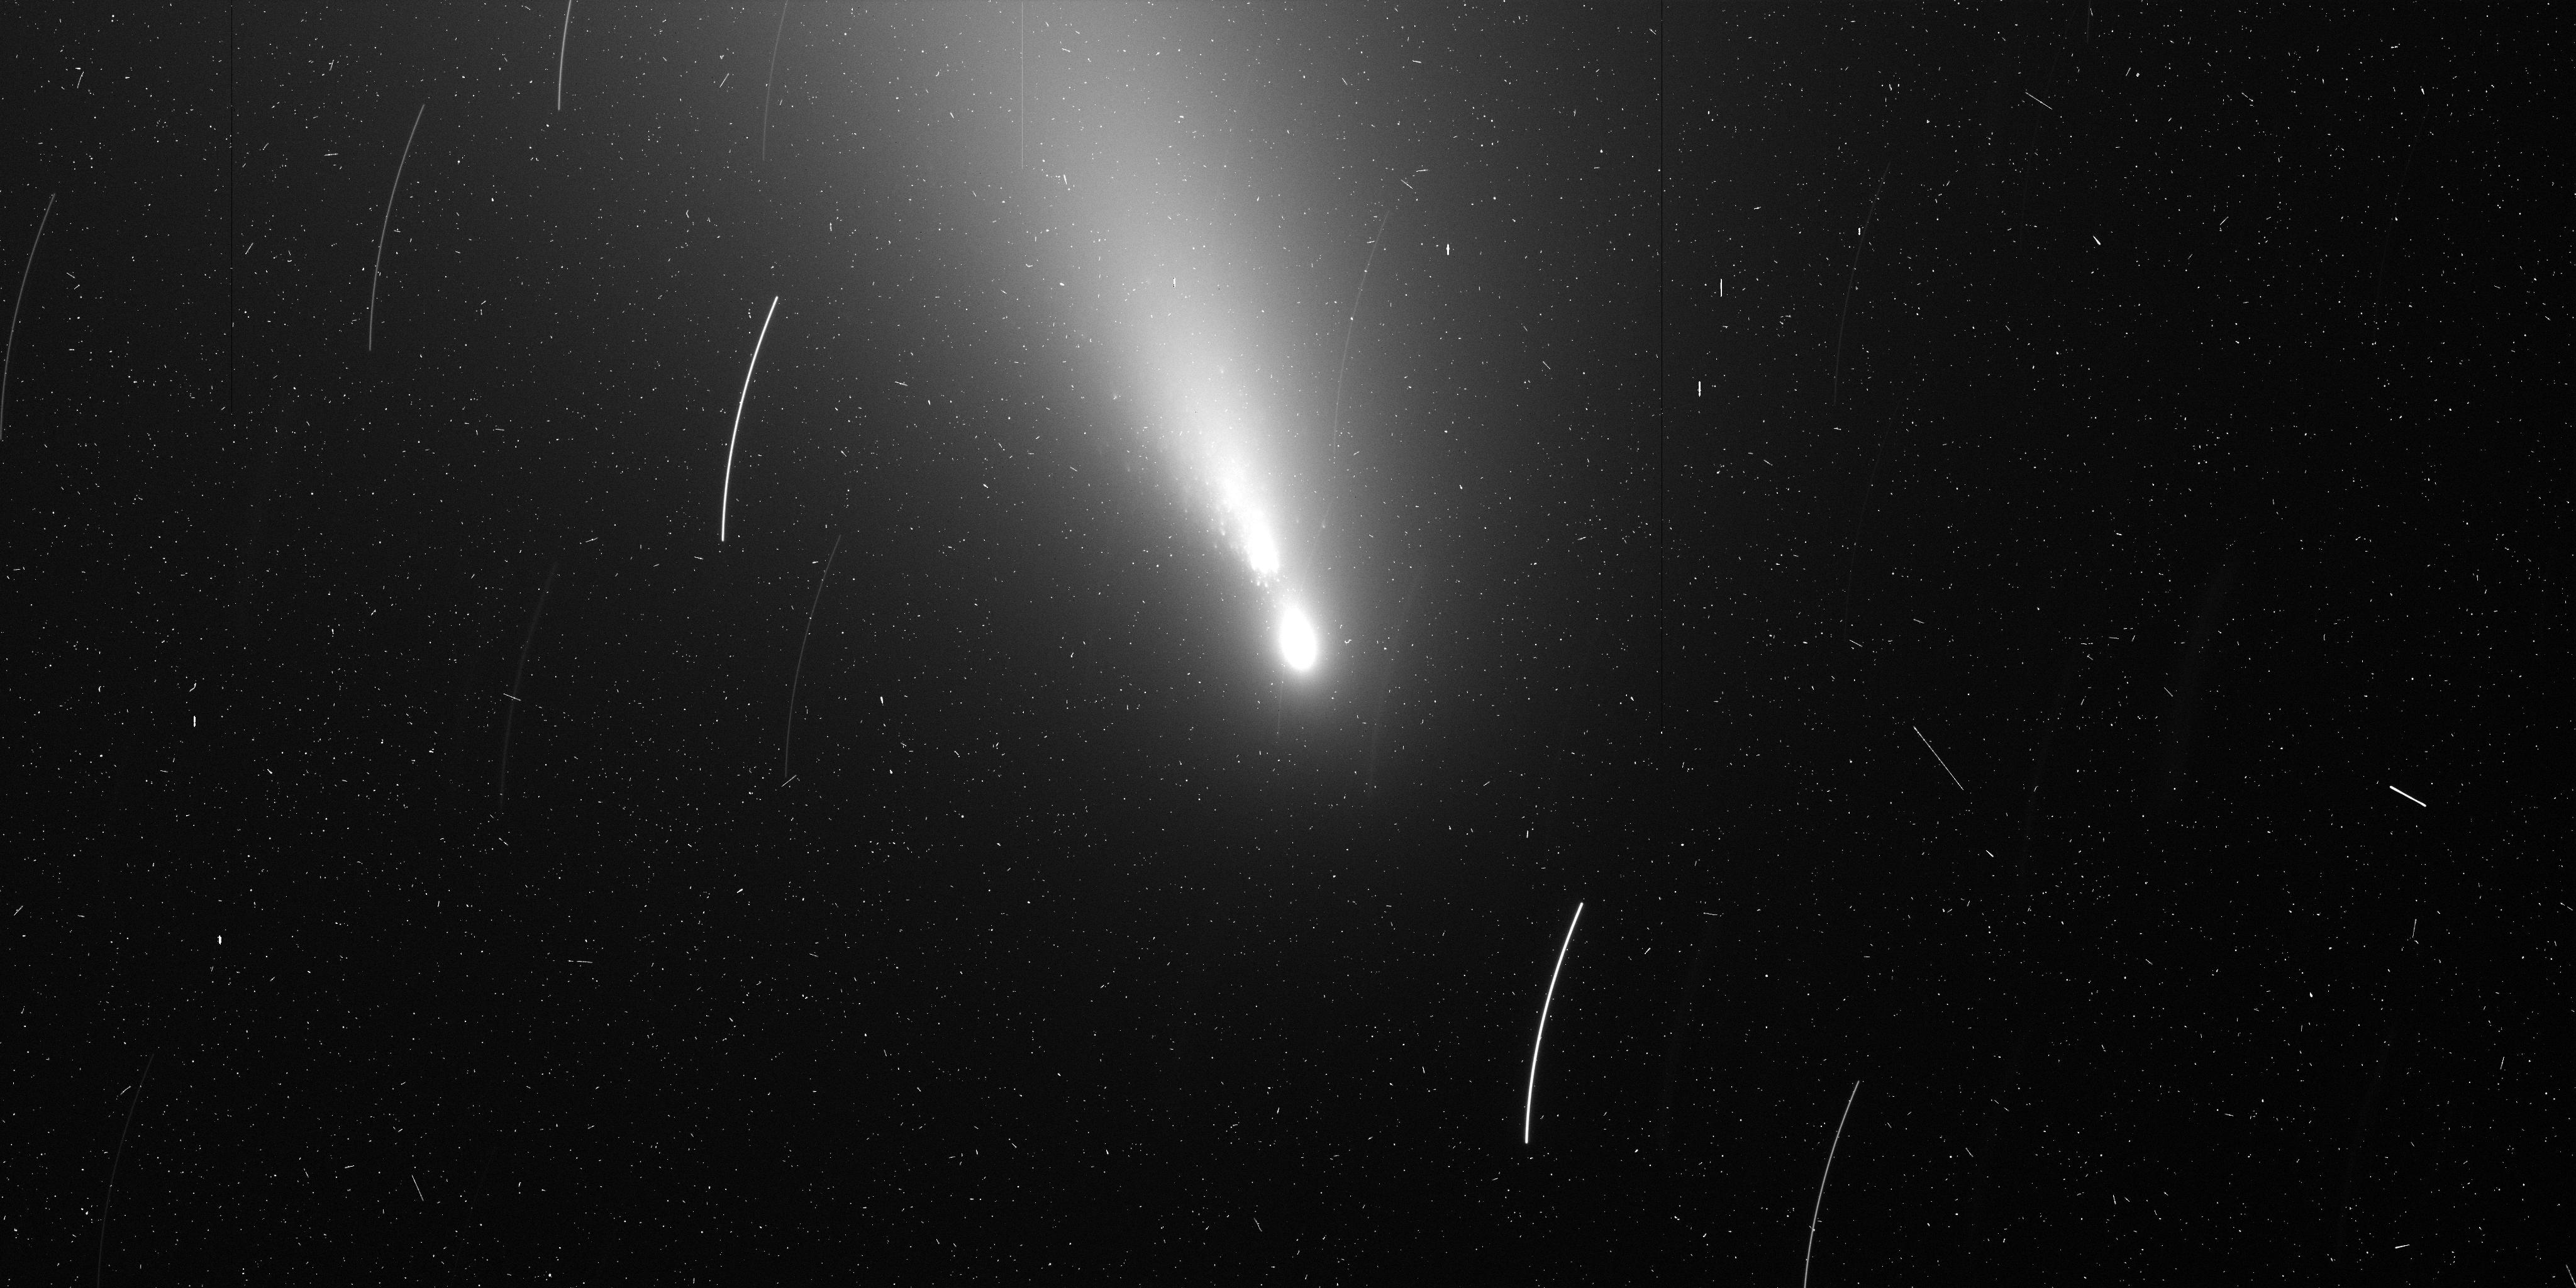
Target: 73P-SW3-B
Instrument: ACS/WFC
Filter: F606W
Exposure: 7 min
Observation ID: j9ms06jqq

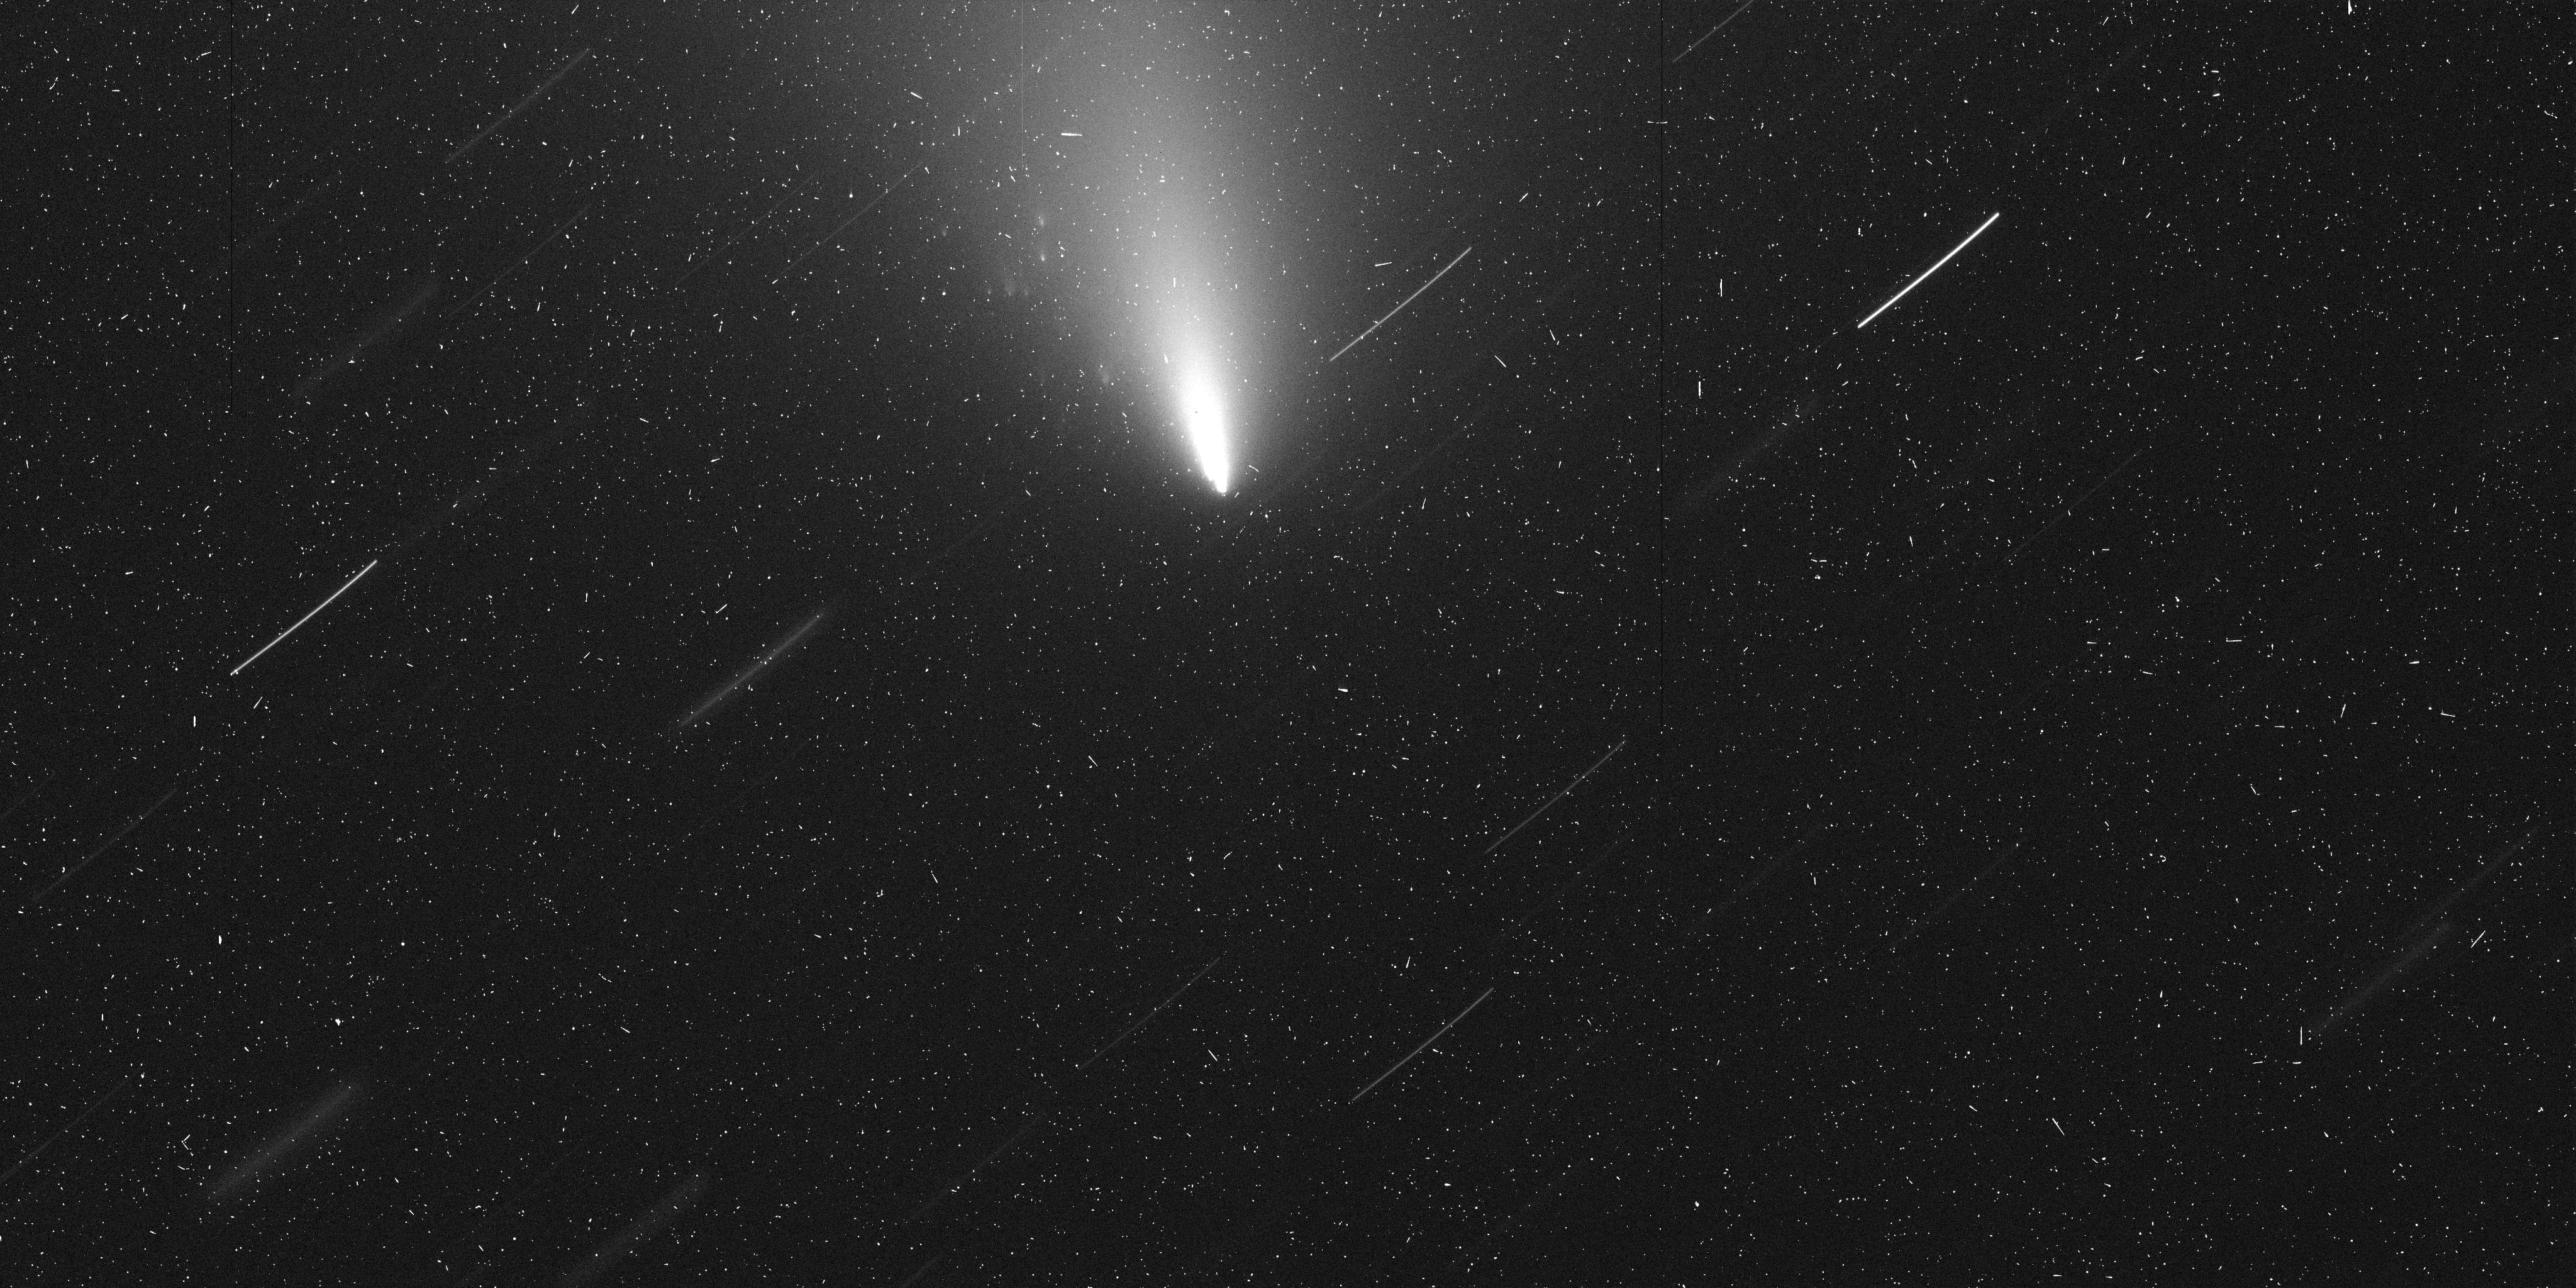
Target: 73P-SW3-G
Instrument: ACS/WFC
Filter: F606W
Exposure: 7 min
Observation ID: j9ms03aqq

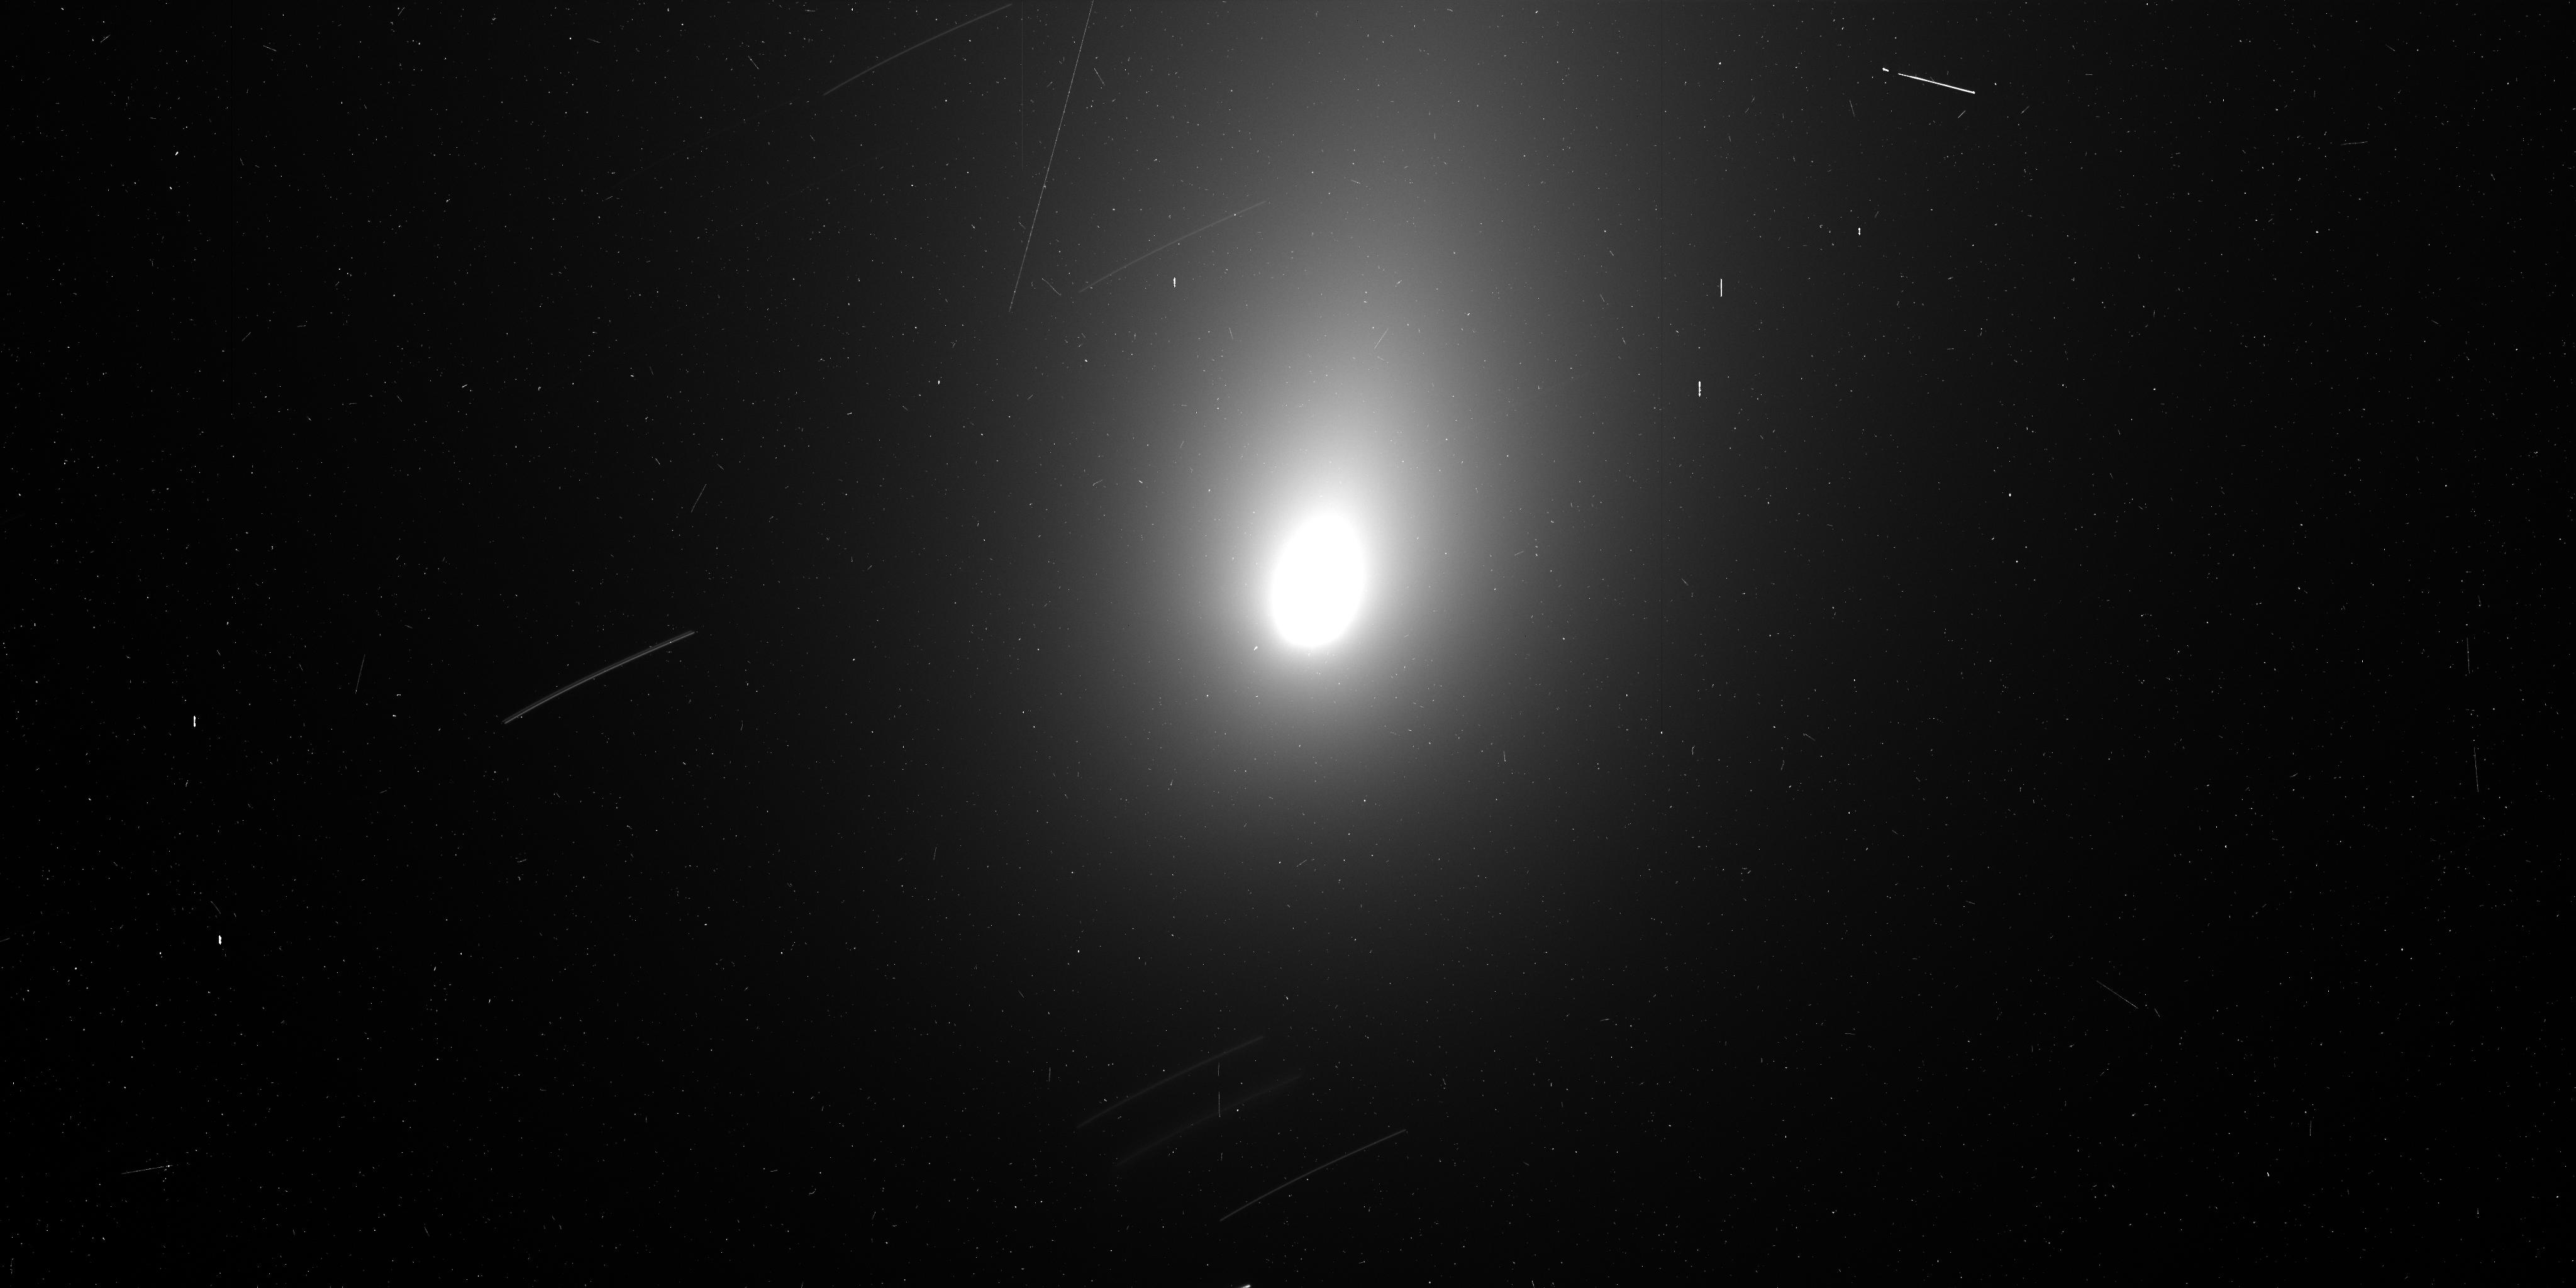
Target: 73P-SW3-C
Instrument: ACS/WFC
Filter: F606W
Exposure: 7 min
Observation ID: j9ms02ayq

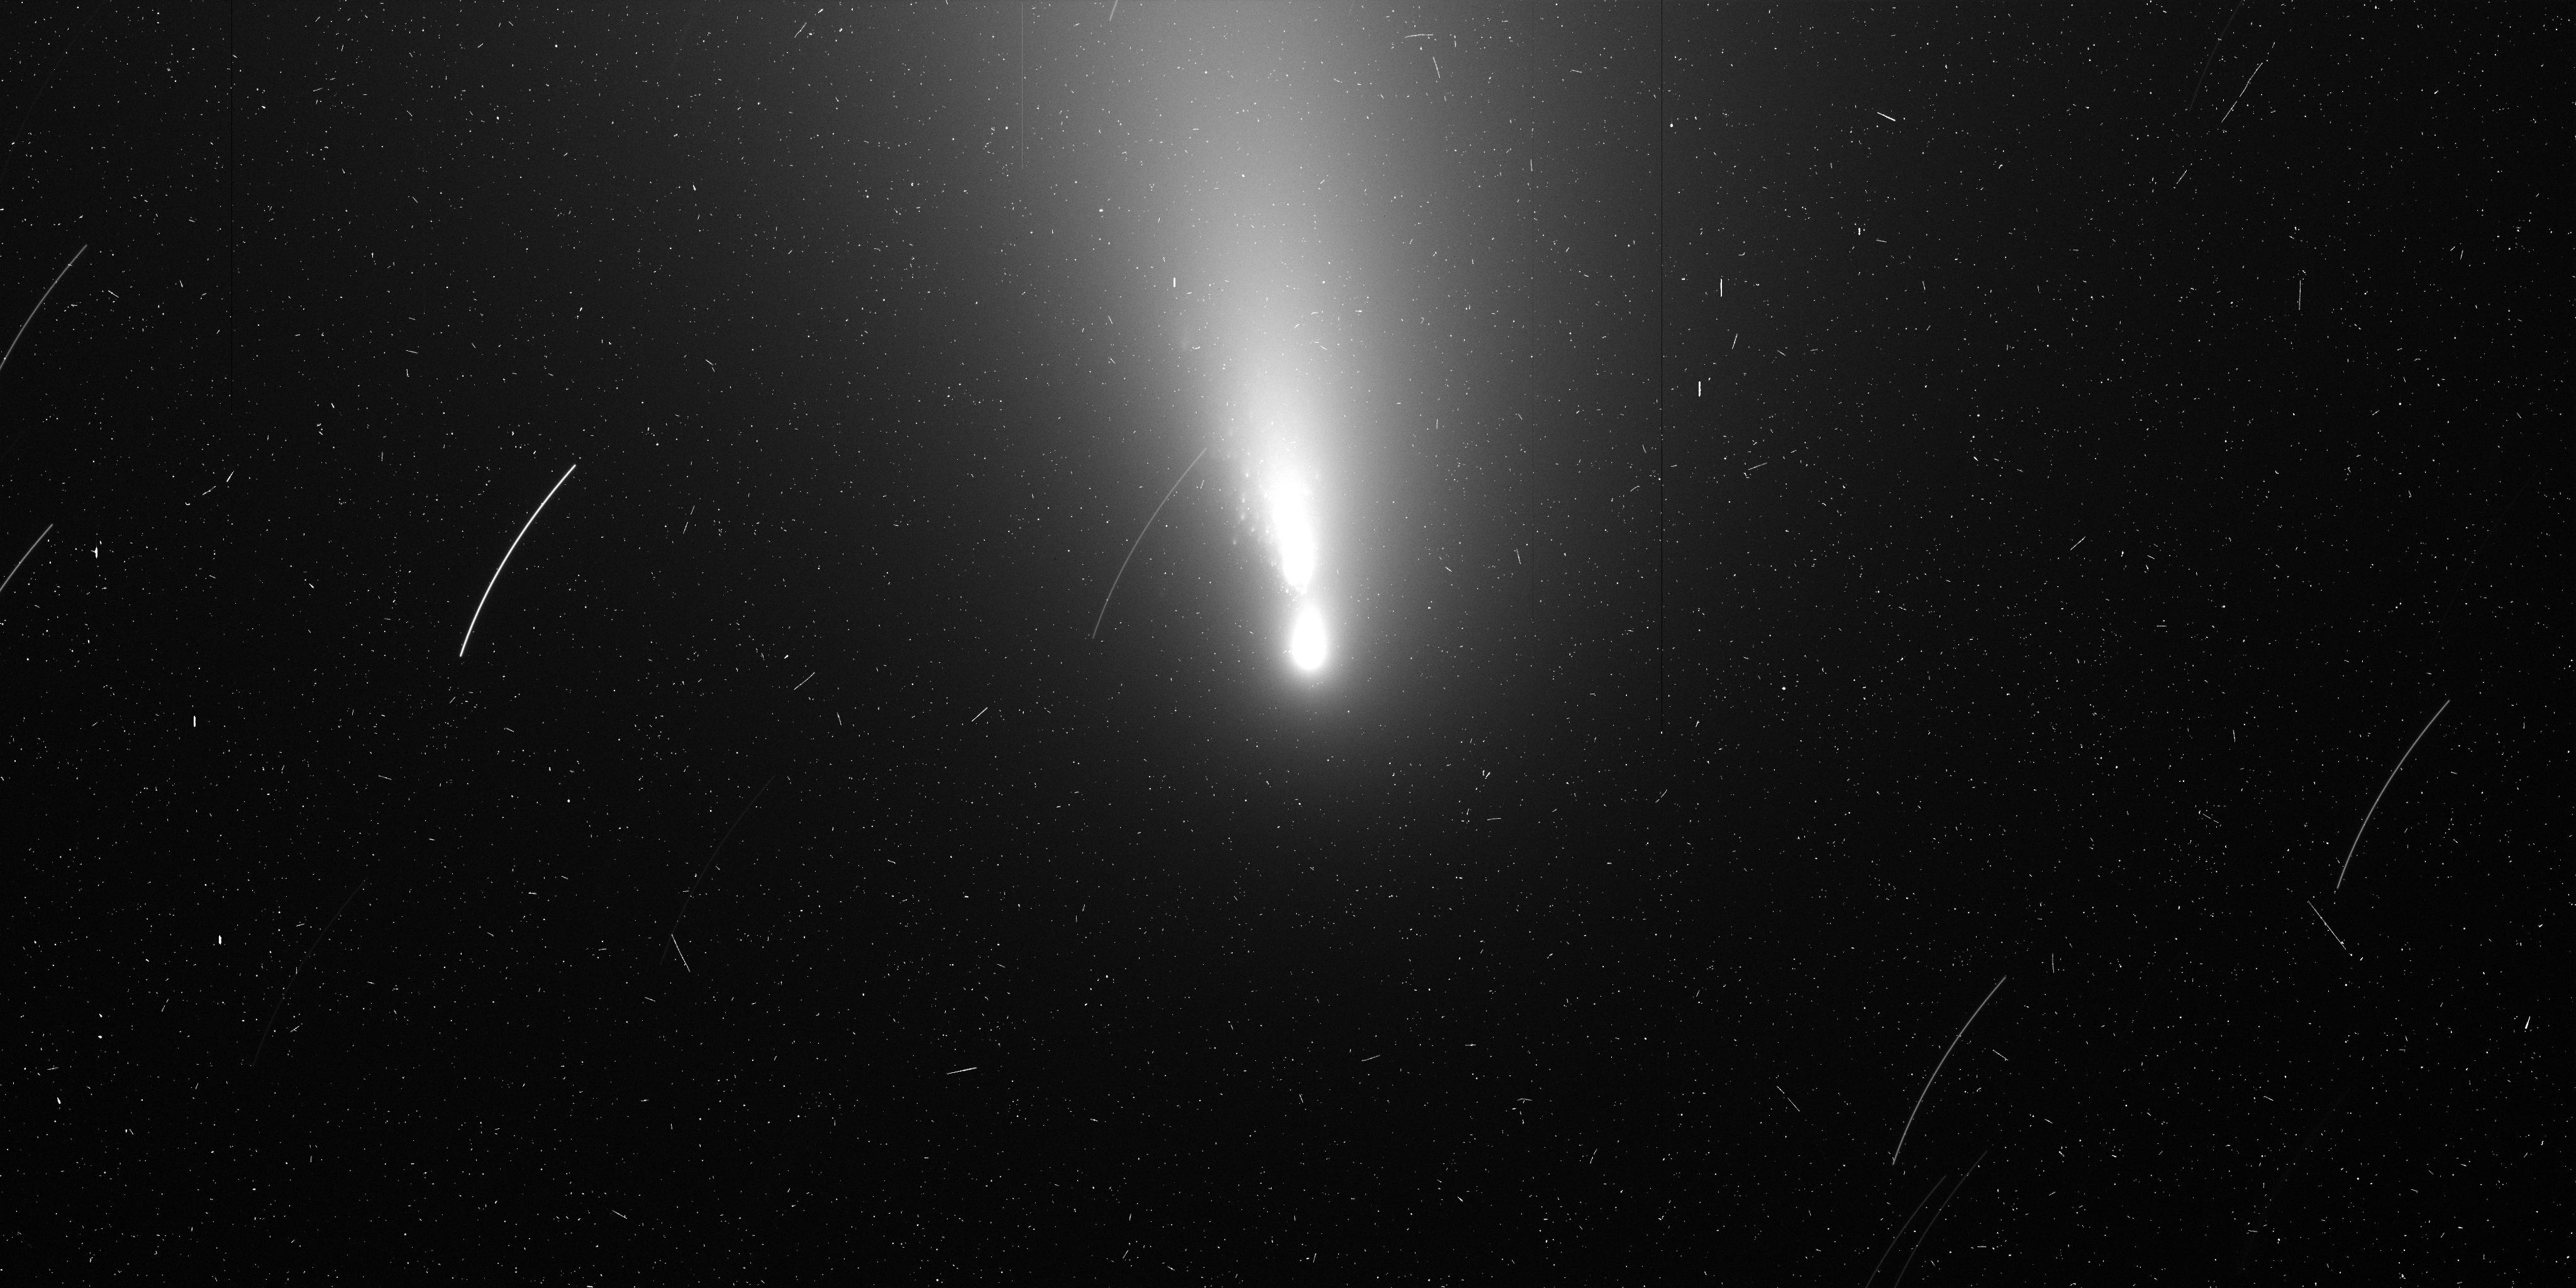
Target: 73P-SW3-B
Instrument: ACS/WFC
Filter: F606W
Exposure: 7 min
Observation ID: j9ms05g4q

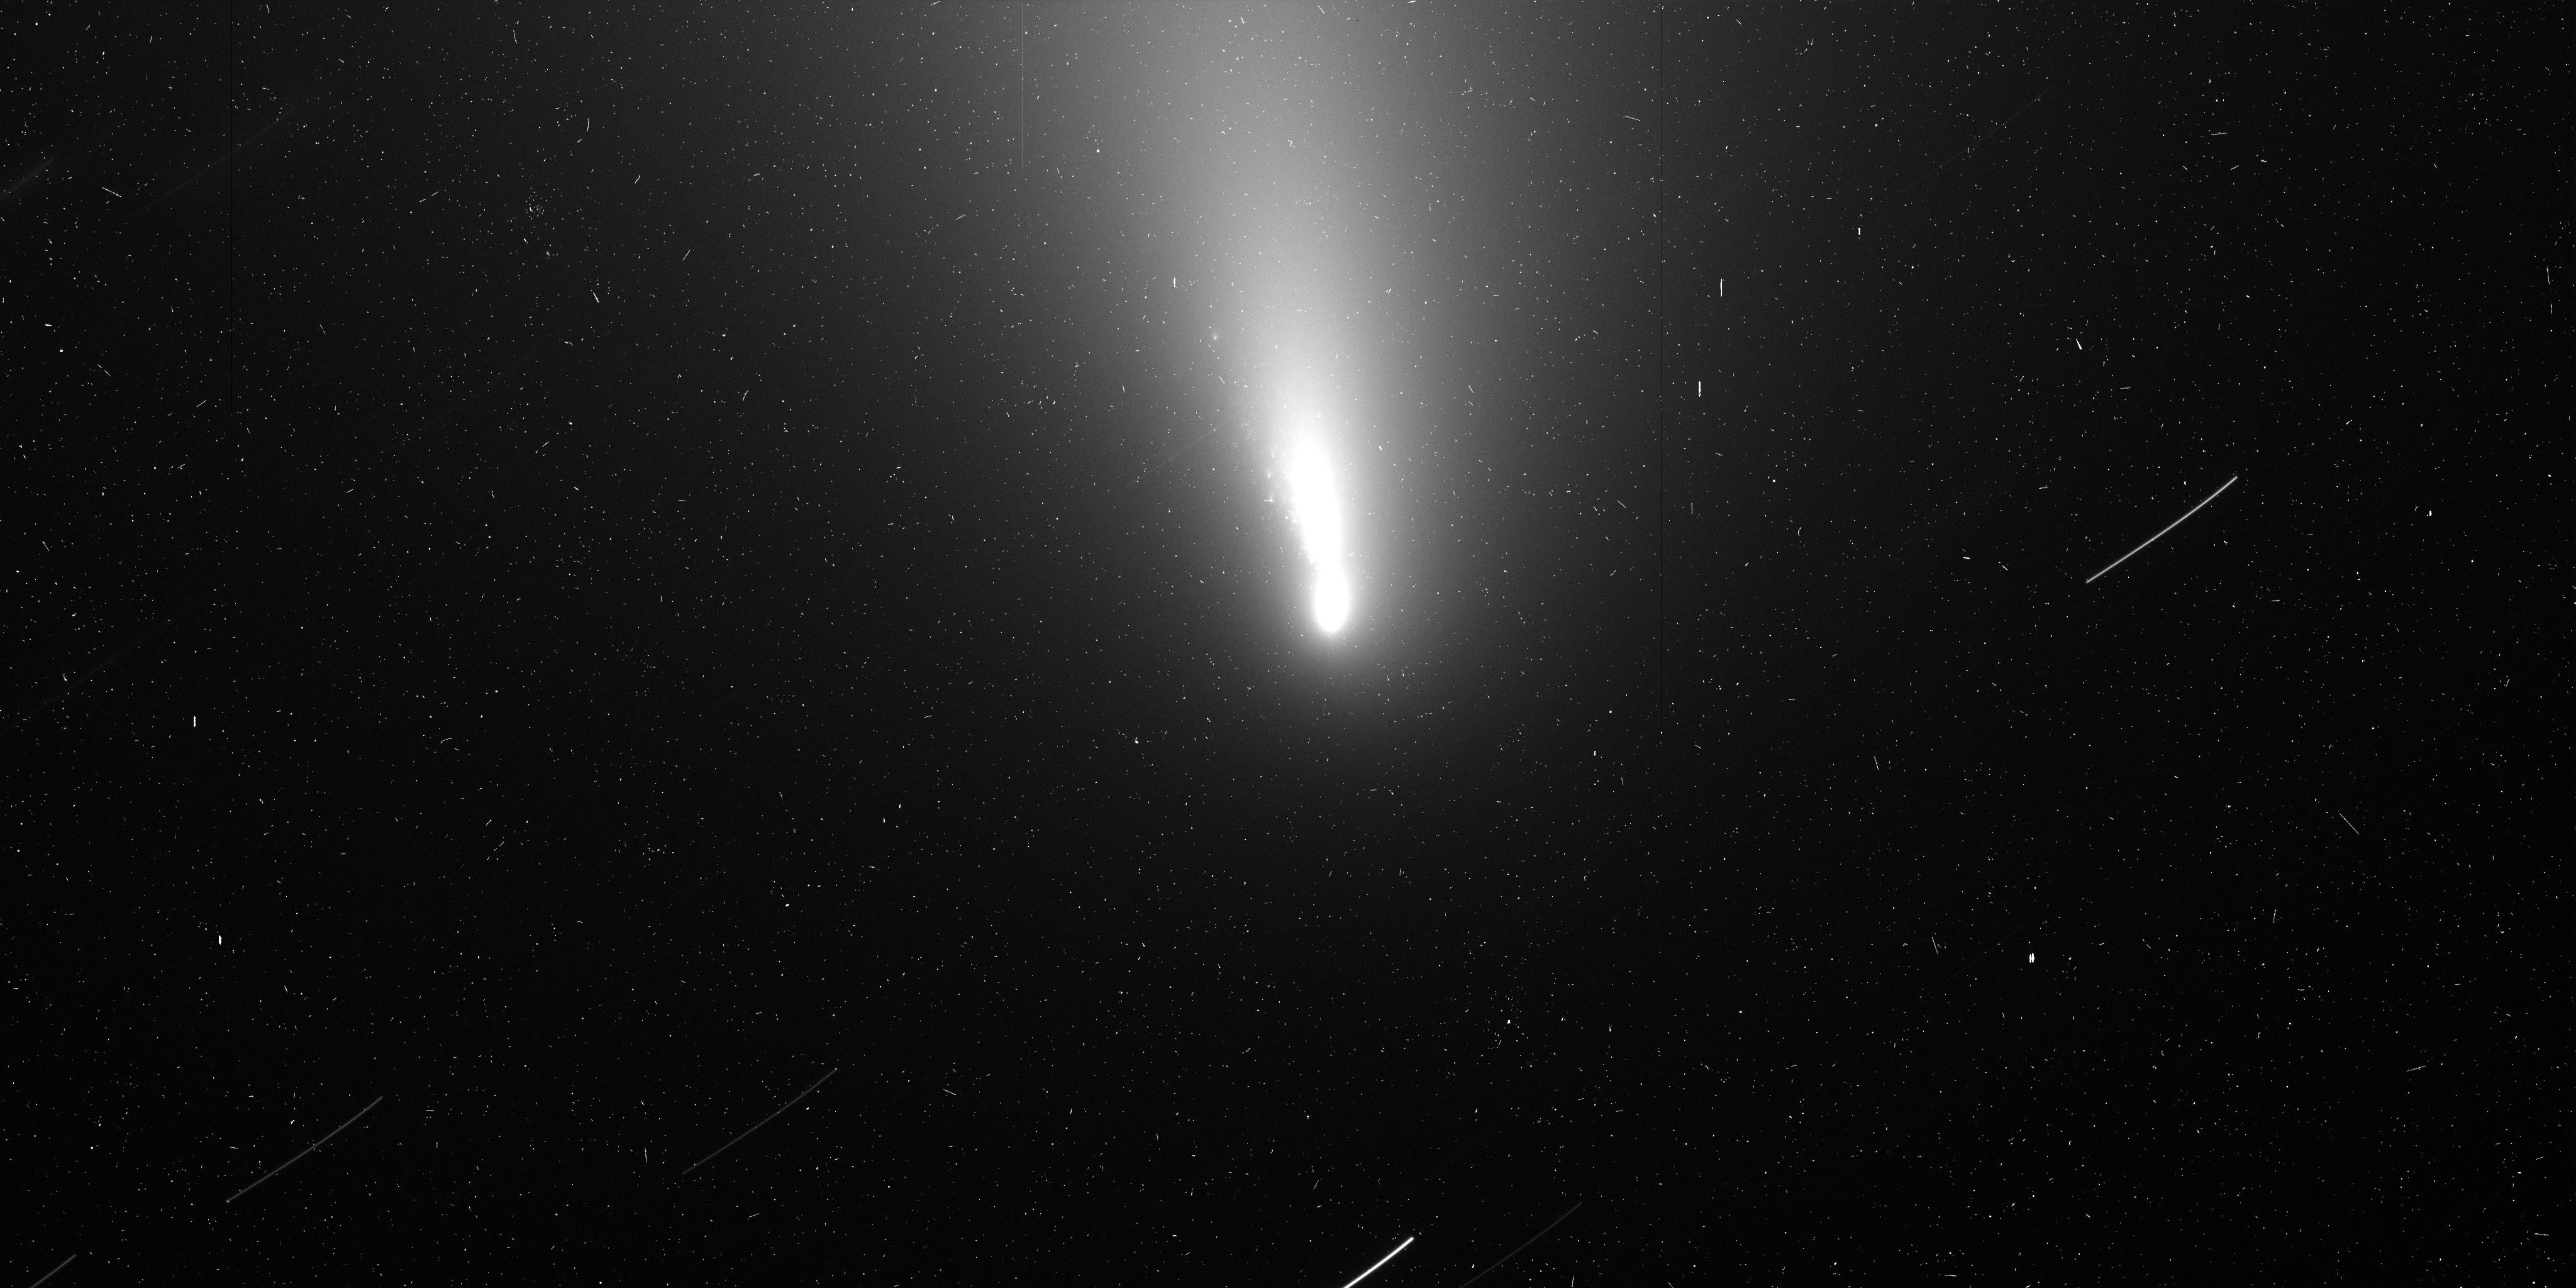
Target: 73P-SW3-B
Instrument: ACS/WFC
Filter: F606W
Exposure: 7 min
Observation ID: j9ms04bvq

Investigating the Disintegration of Comet 73P/Schwassmann-Wachmann 3 (PI: Weaver, Hal)

The performance of the comet 73P/Schwassmann-Wachmann 3 during its current apparition is vastly surpassing all of our original expectations. Thus, the currently approved Hubble program to observe this comet (GO-10625) is no longer adequate, and we propose a 5-orbit DD program to perform an intensive investigation of the 3 brightest fragments, all of which are showing evidence for ongoing disruption. The Hubble observations of 73P/SW3 will produce the most detailed views possible of the regions surrounding these 3 fragments, thereby yielding important new insights into cometary disruption, which is one of the principal mechanisms by which cometary nuclei expire. The combination of Hubble and Spitzer data, the latter from a recently approved Spitzer DD program, should provide the most extensive investigation yet of a cometary disruption event.